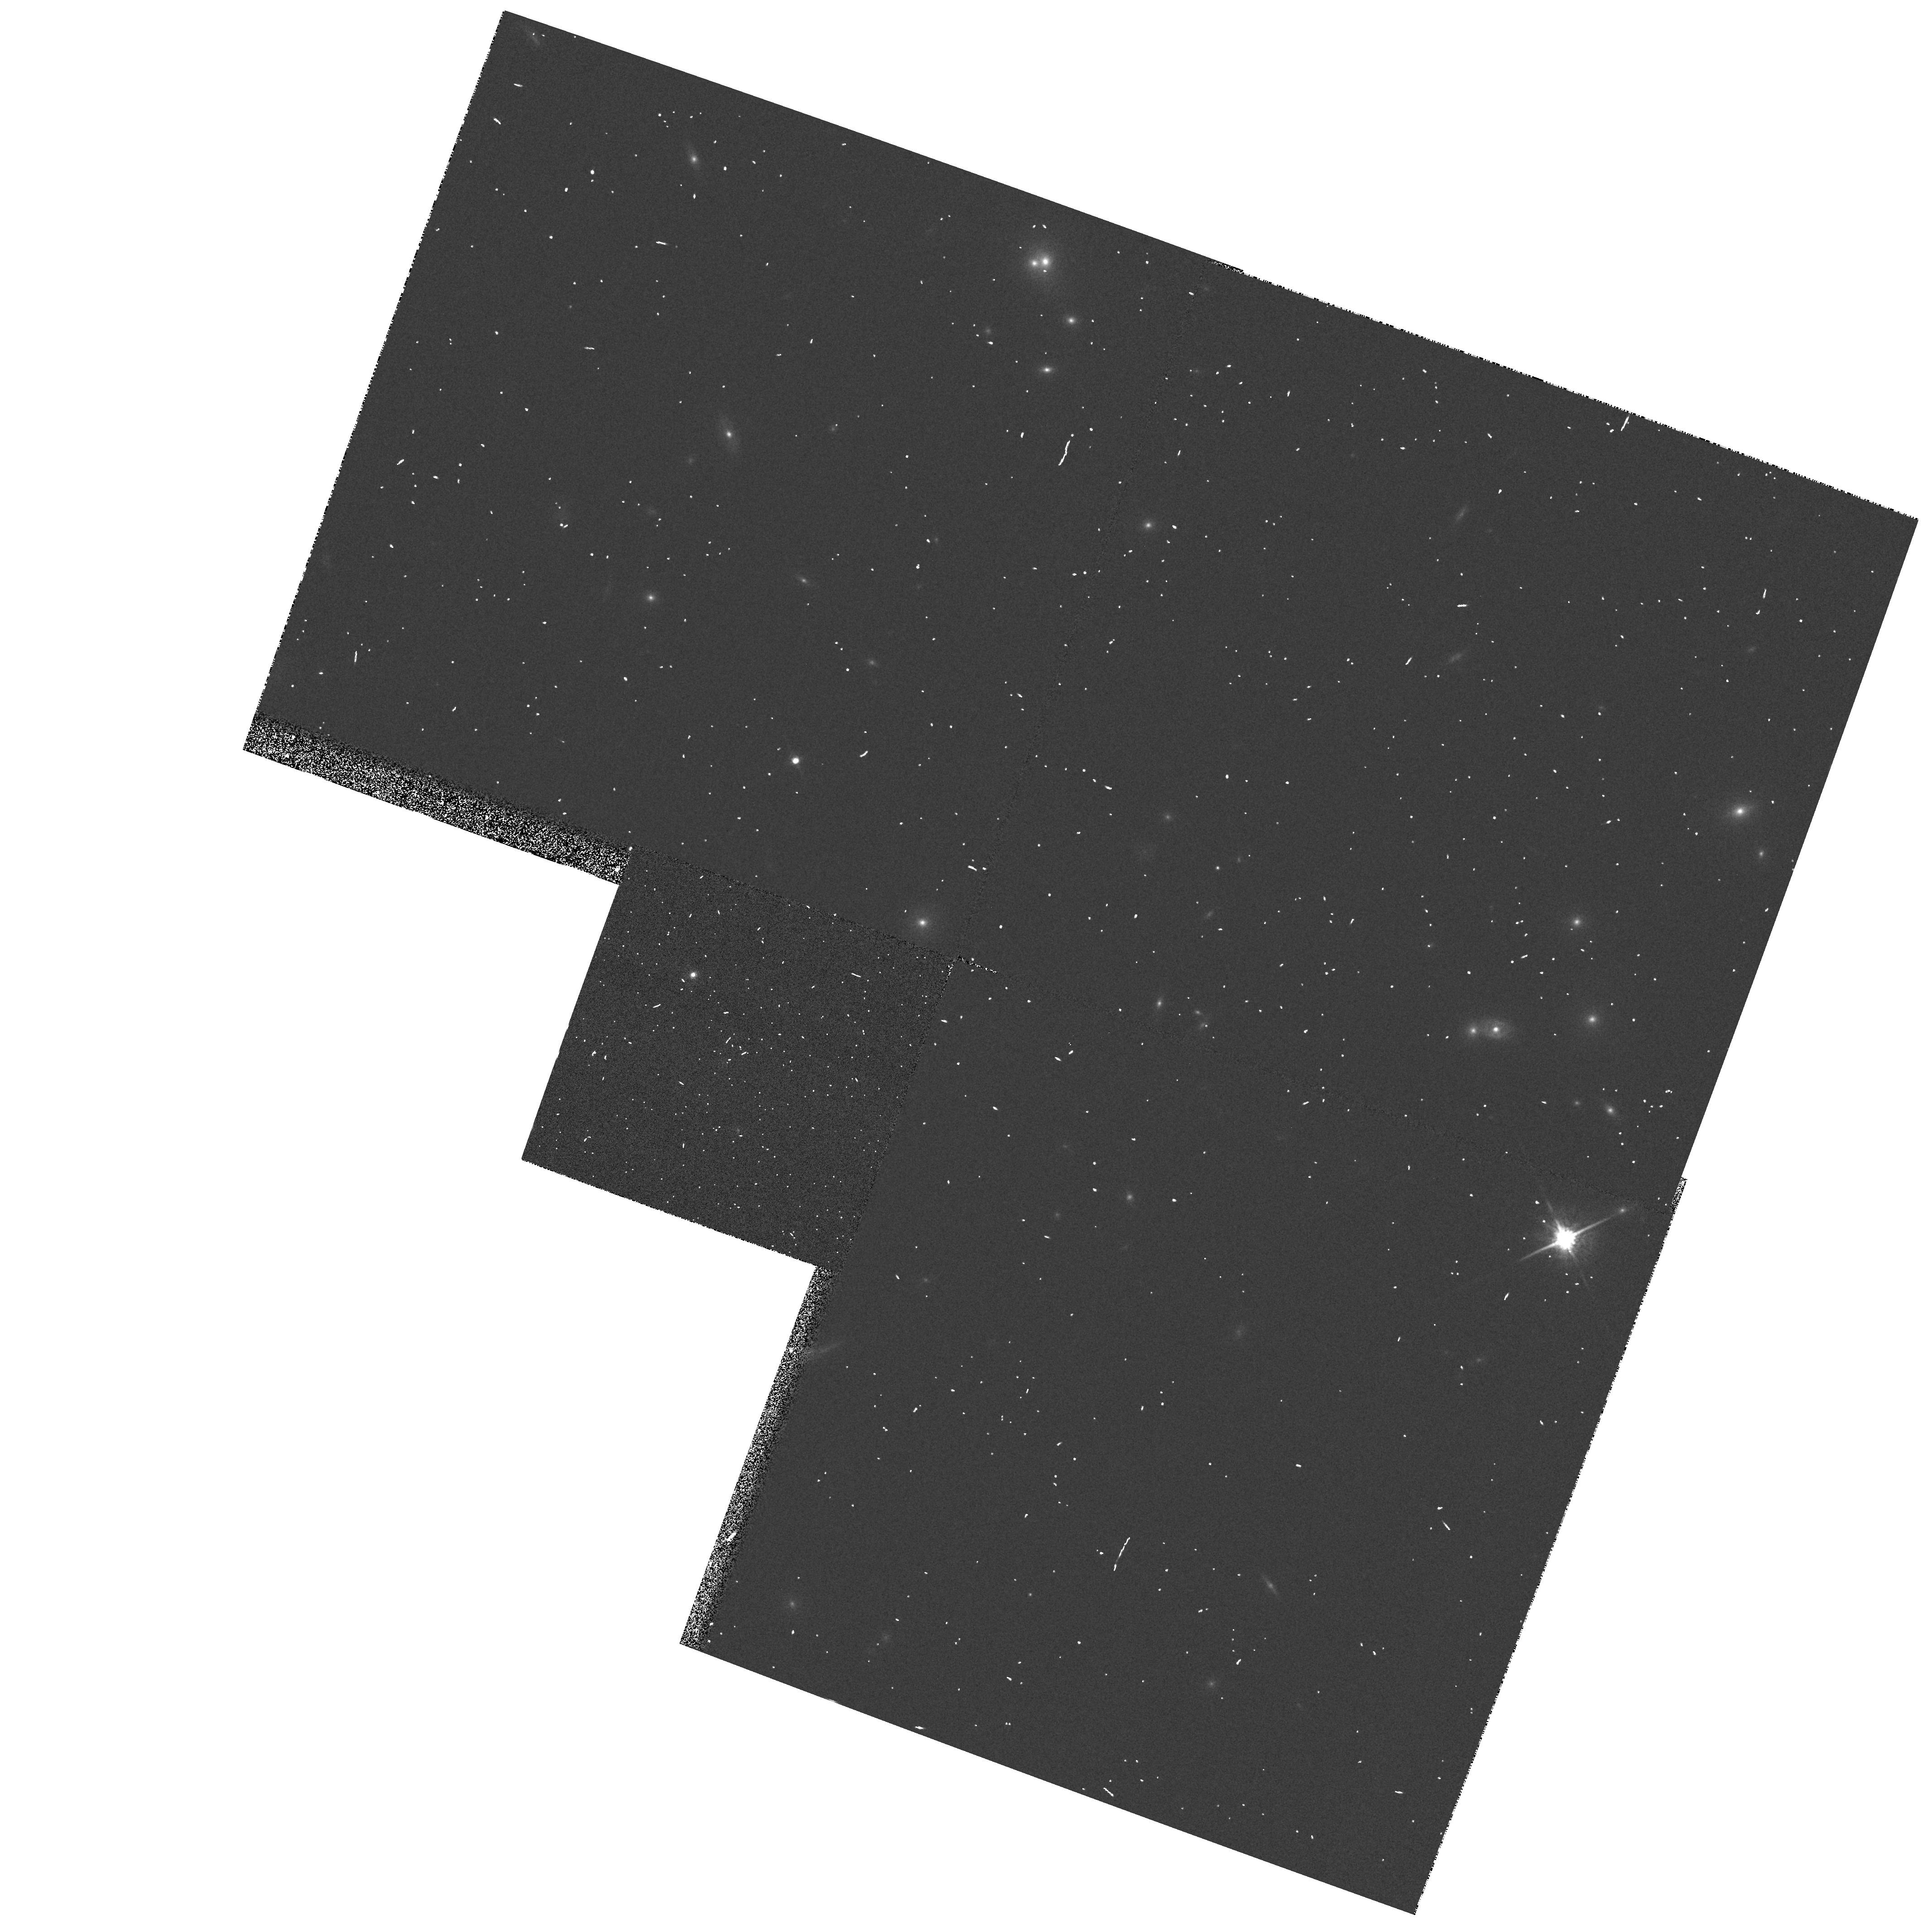
Target: A895
Instrument: WFPC2/PC
Filter: F791W
Exposure: 2 min
Observation ID: hst_5703_01_wfpc2_pc_f791w_u2ns01

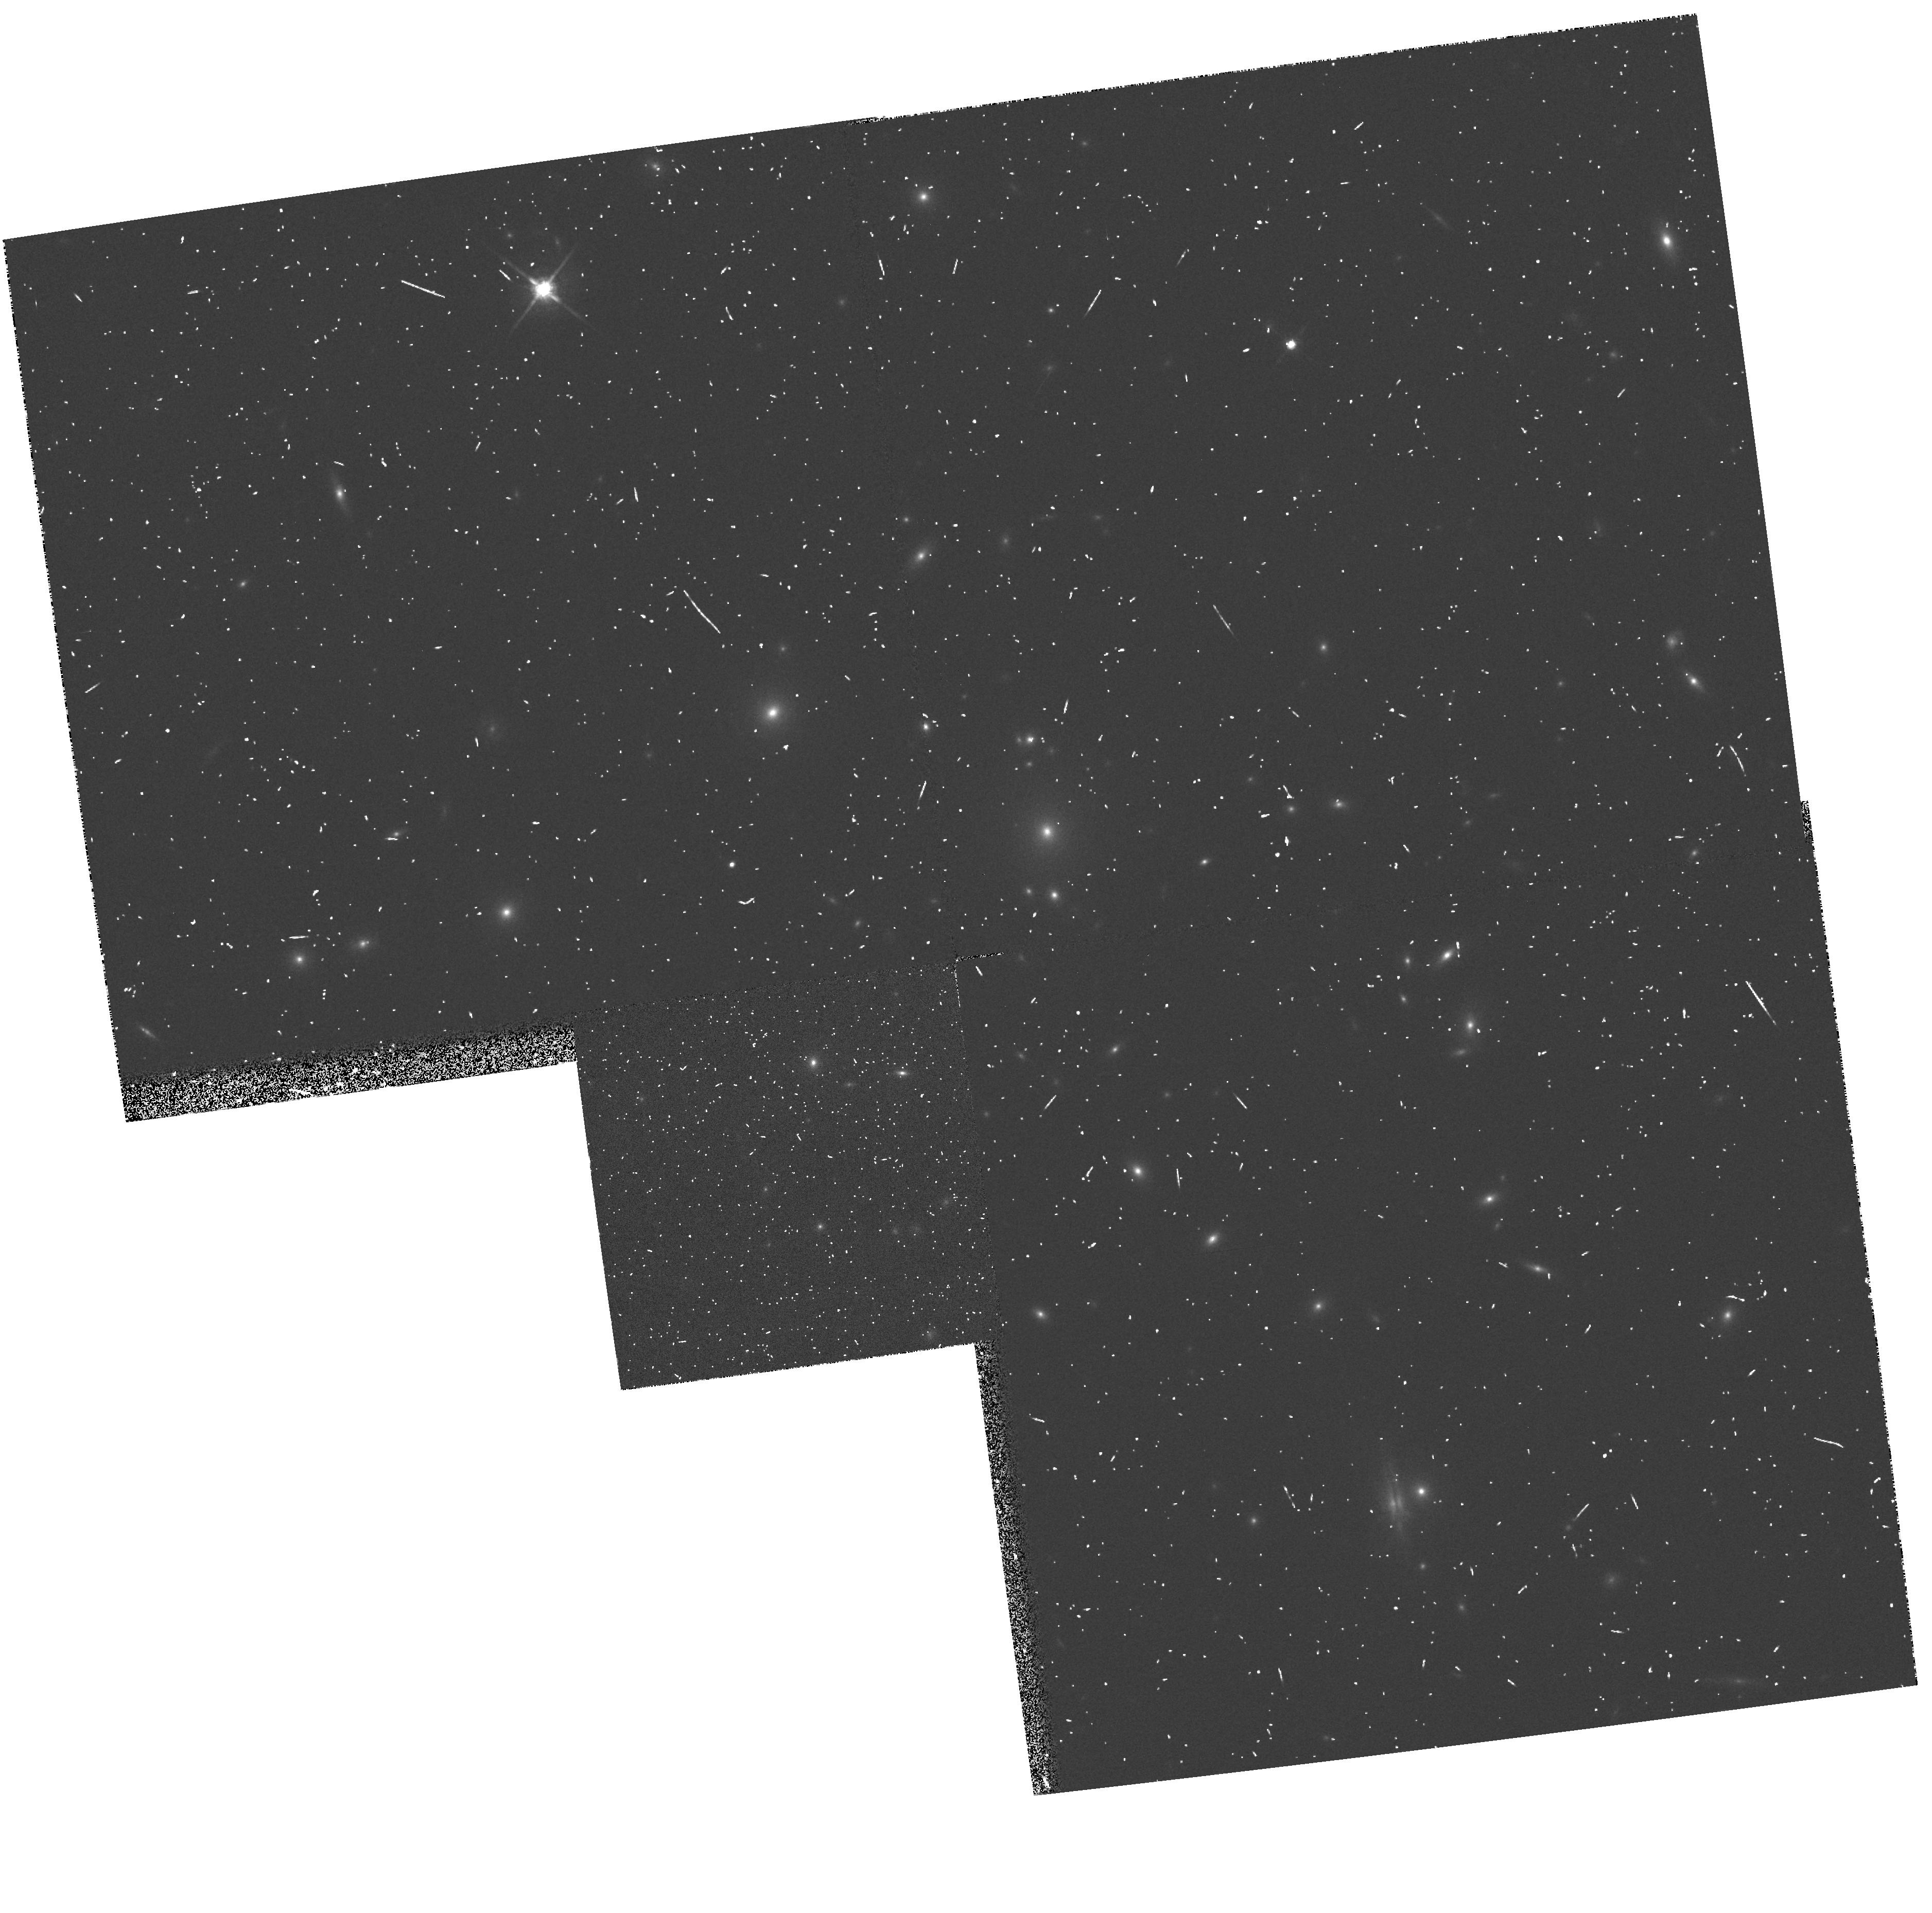
Target: A1758G7
Instrument: WFPC2/PC
Filter: F814W
Exposure: 5 min
Observation ID: hst_5703_02_wfpc2_pc_f814w_u2ns02

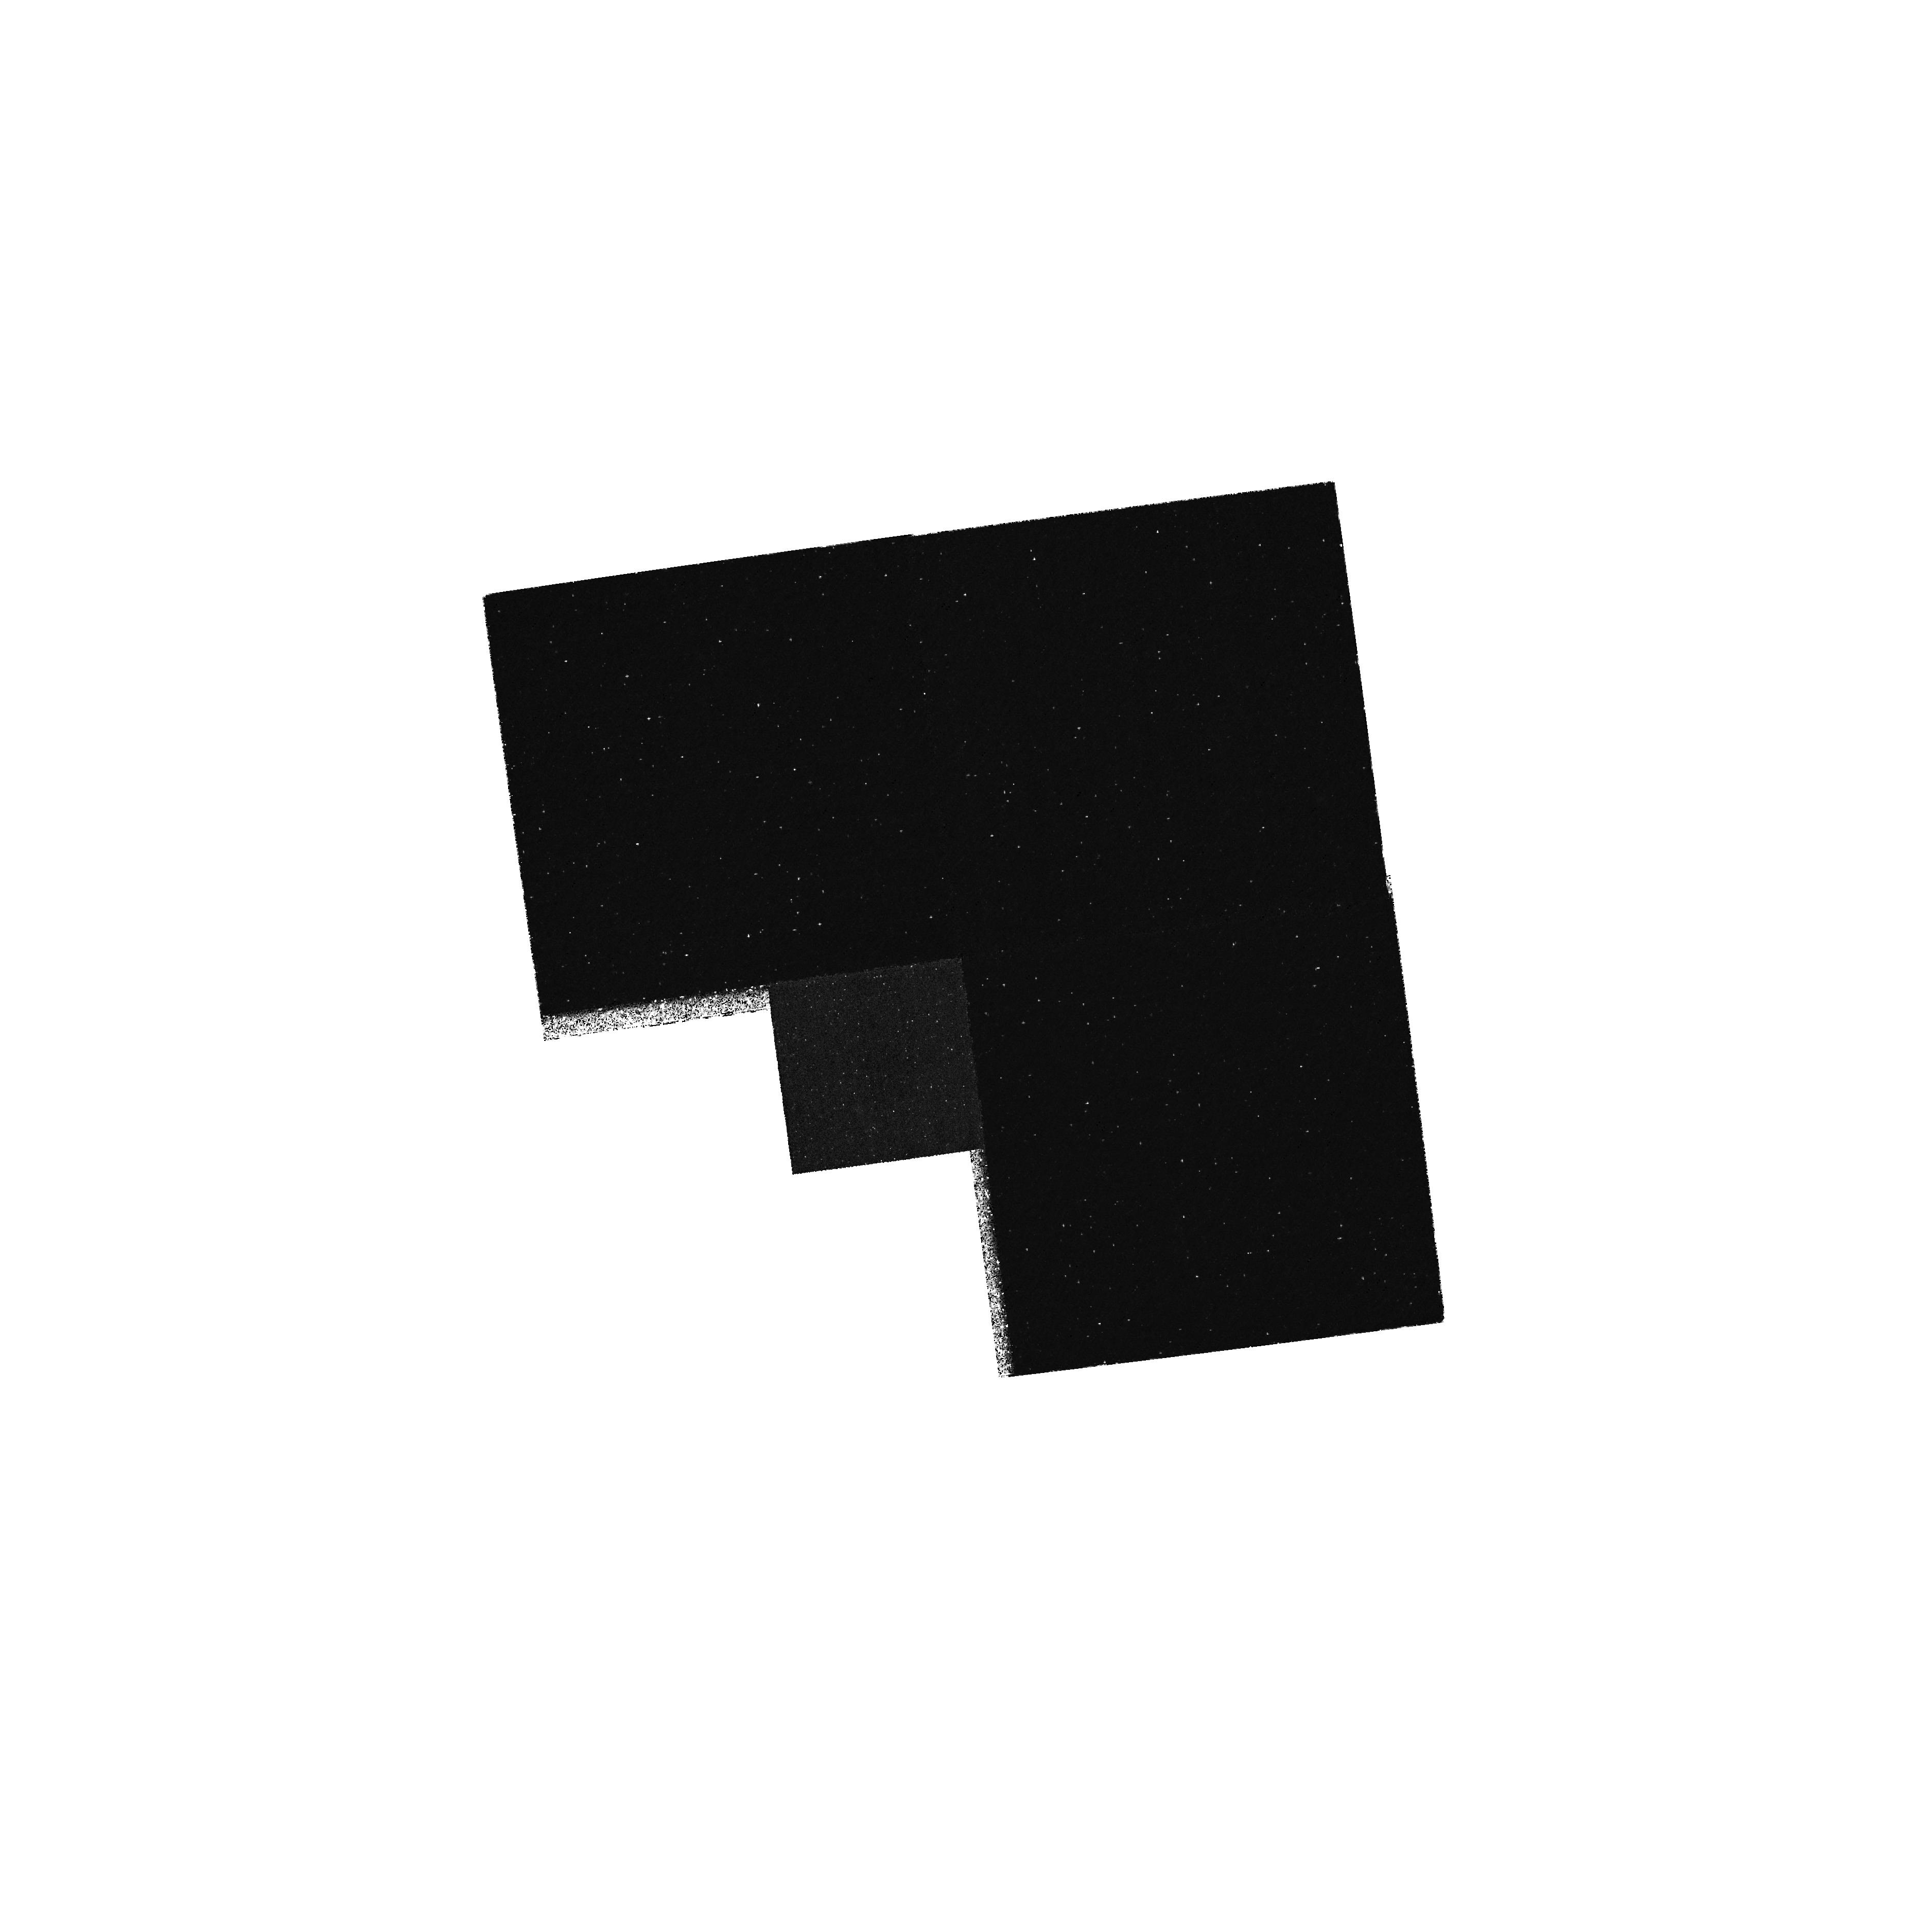
Target: A1758G7
Instrument: WFPC2/PC
Filter: F218W
Exposure: 2.7 h
Observation ID: hst_5703_02_wfpc2_pc_f218w_u2ns02

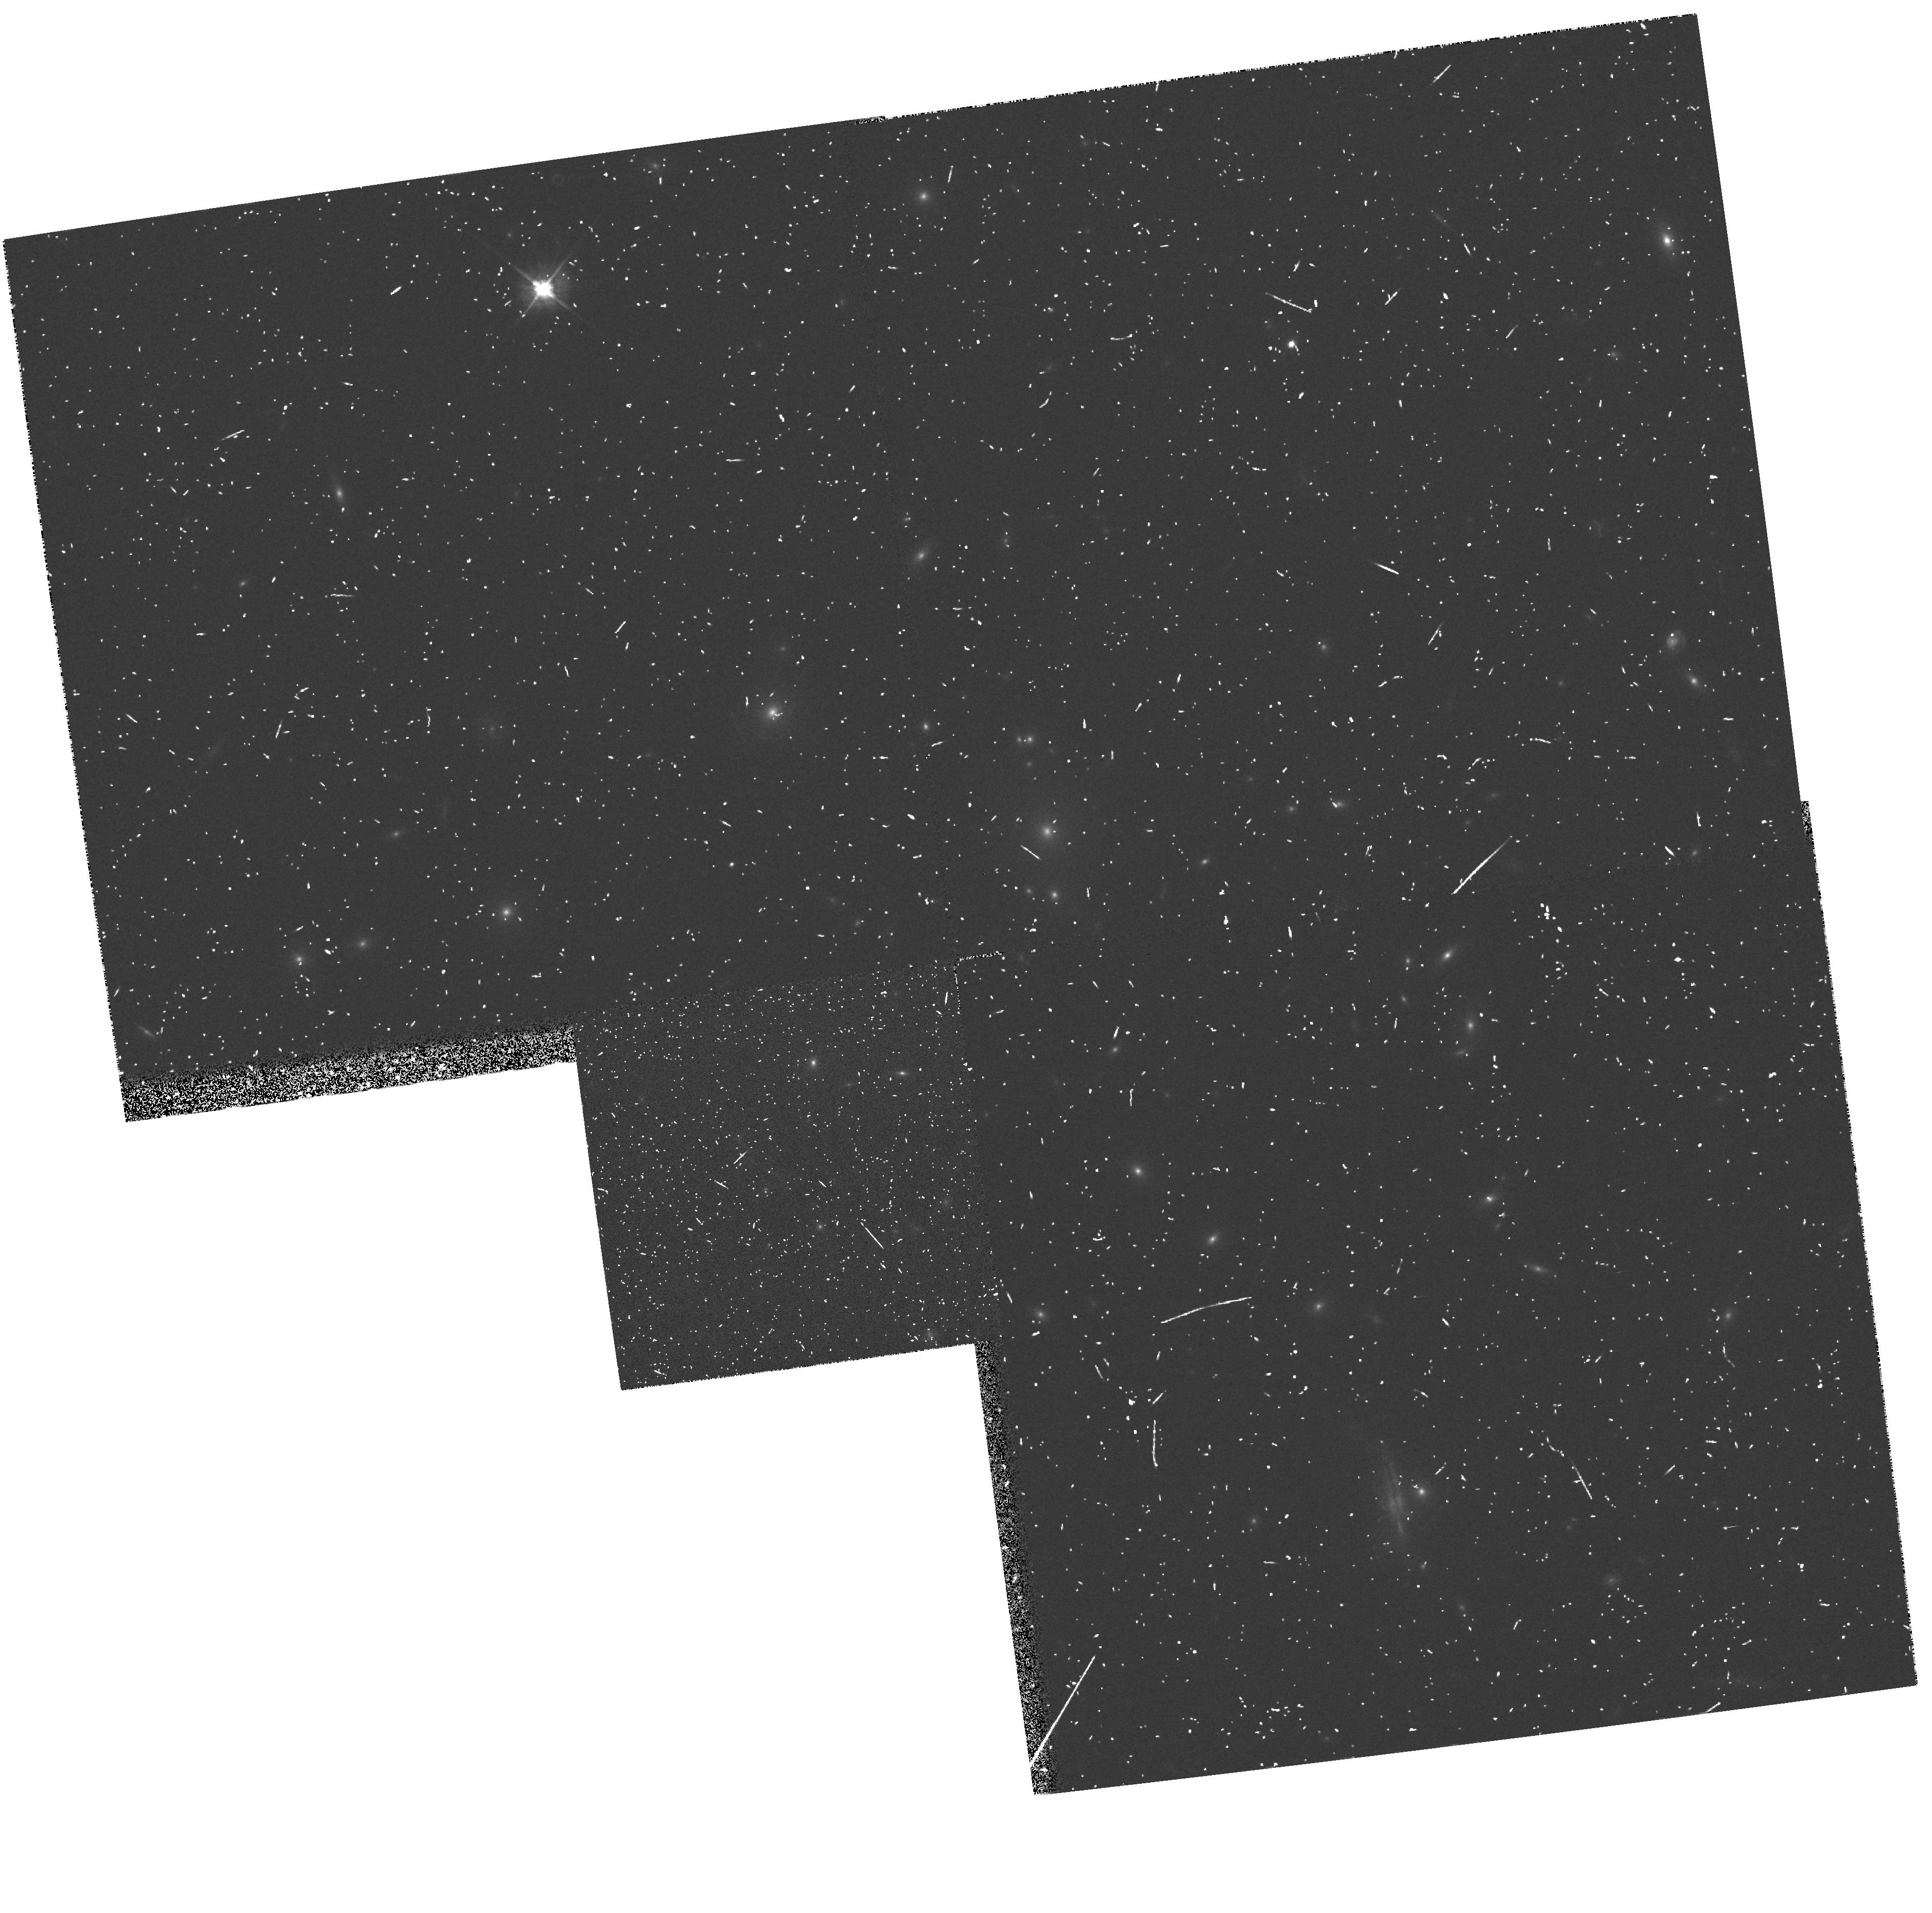
Target: A1758G7
Instrument: WFPC2/PC
Filter: F555W
Exposure: 7 min
Observation ID: hst_5703_02_wfpc2_pc_f555w_u2ns02

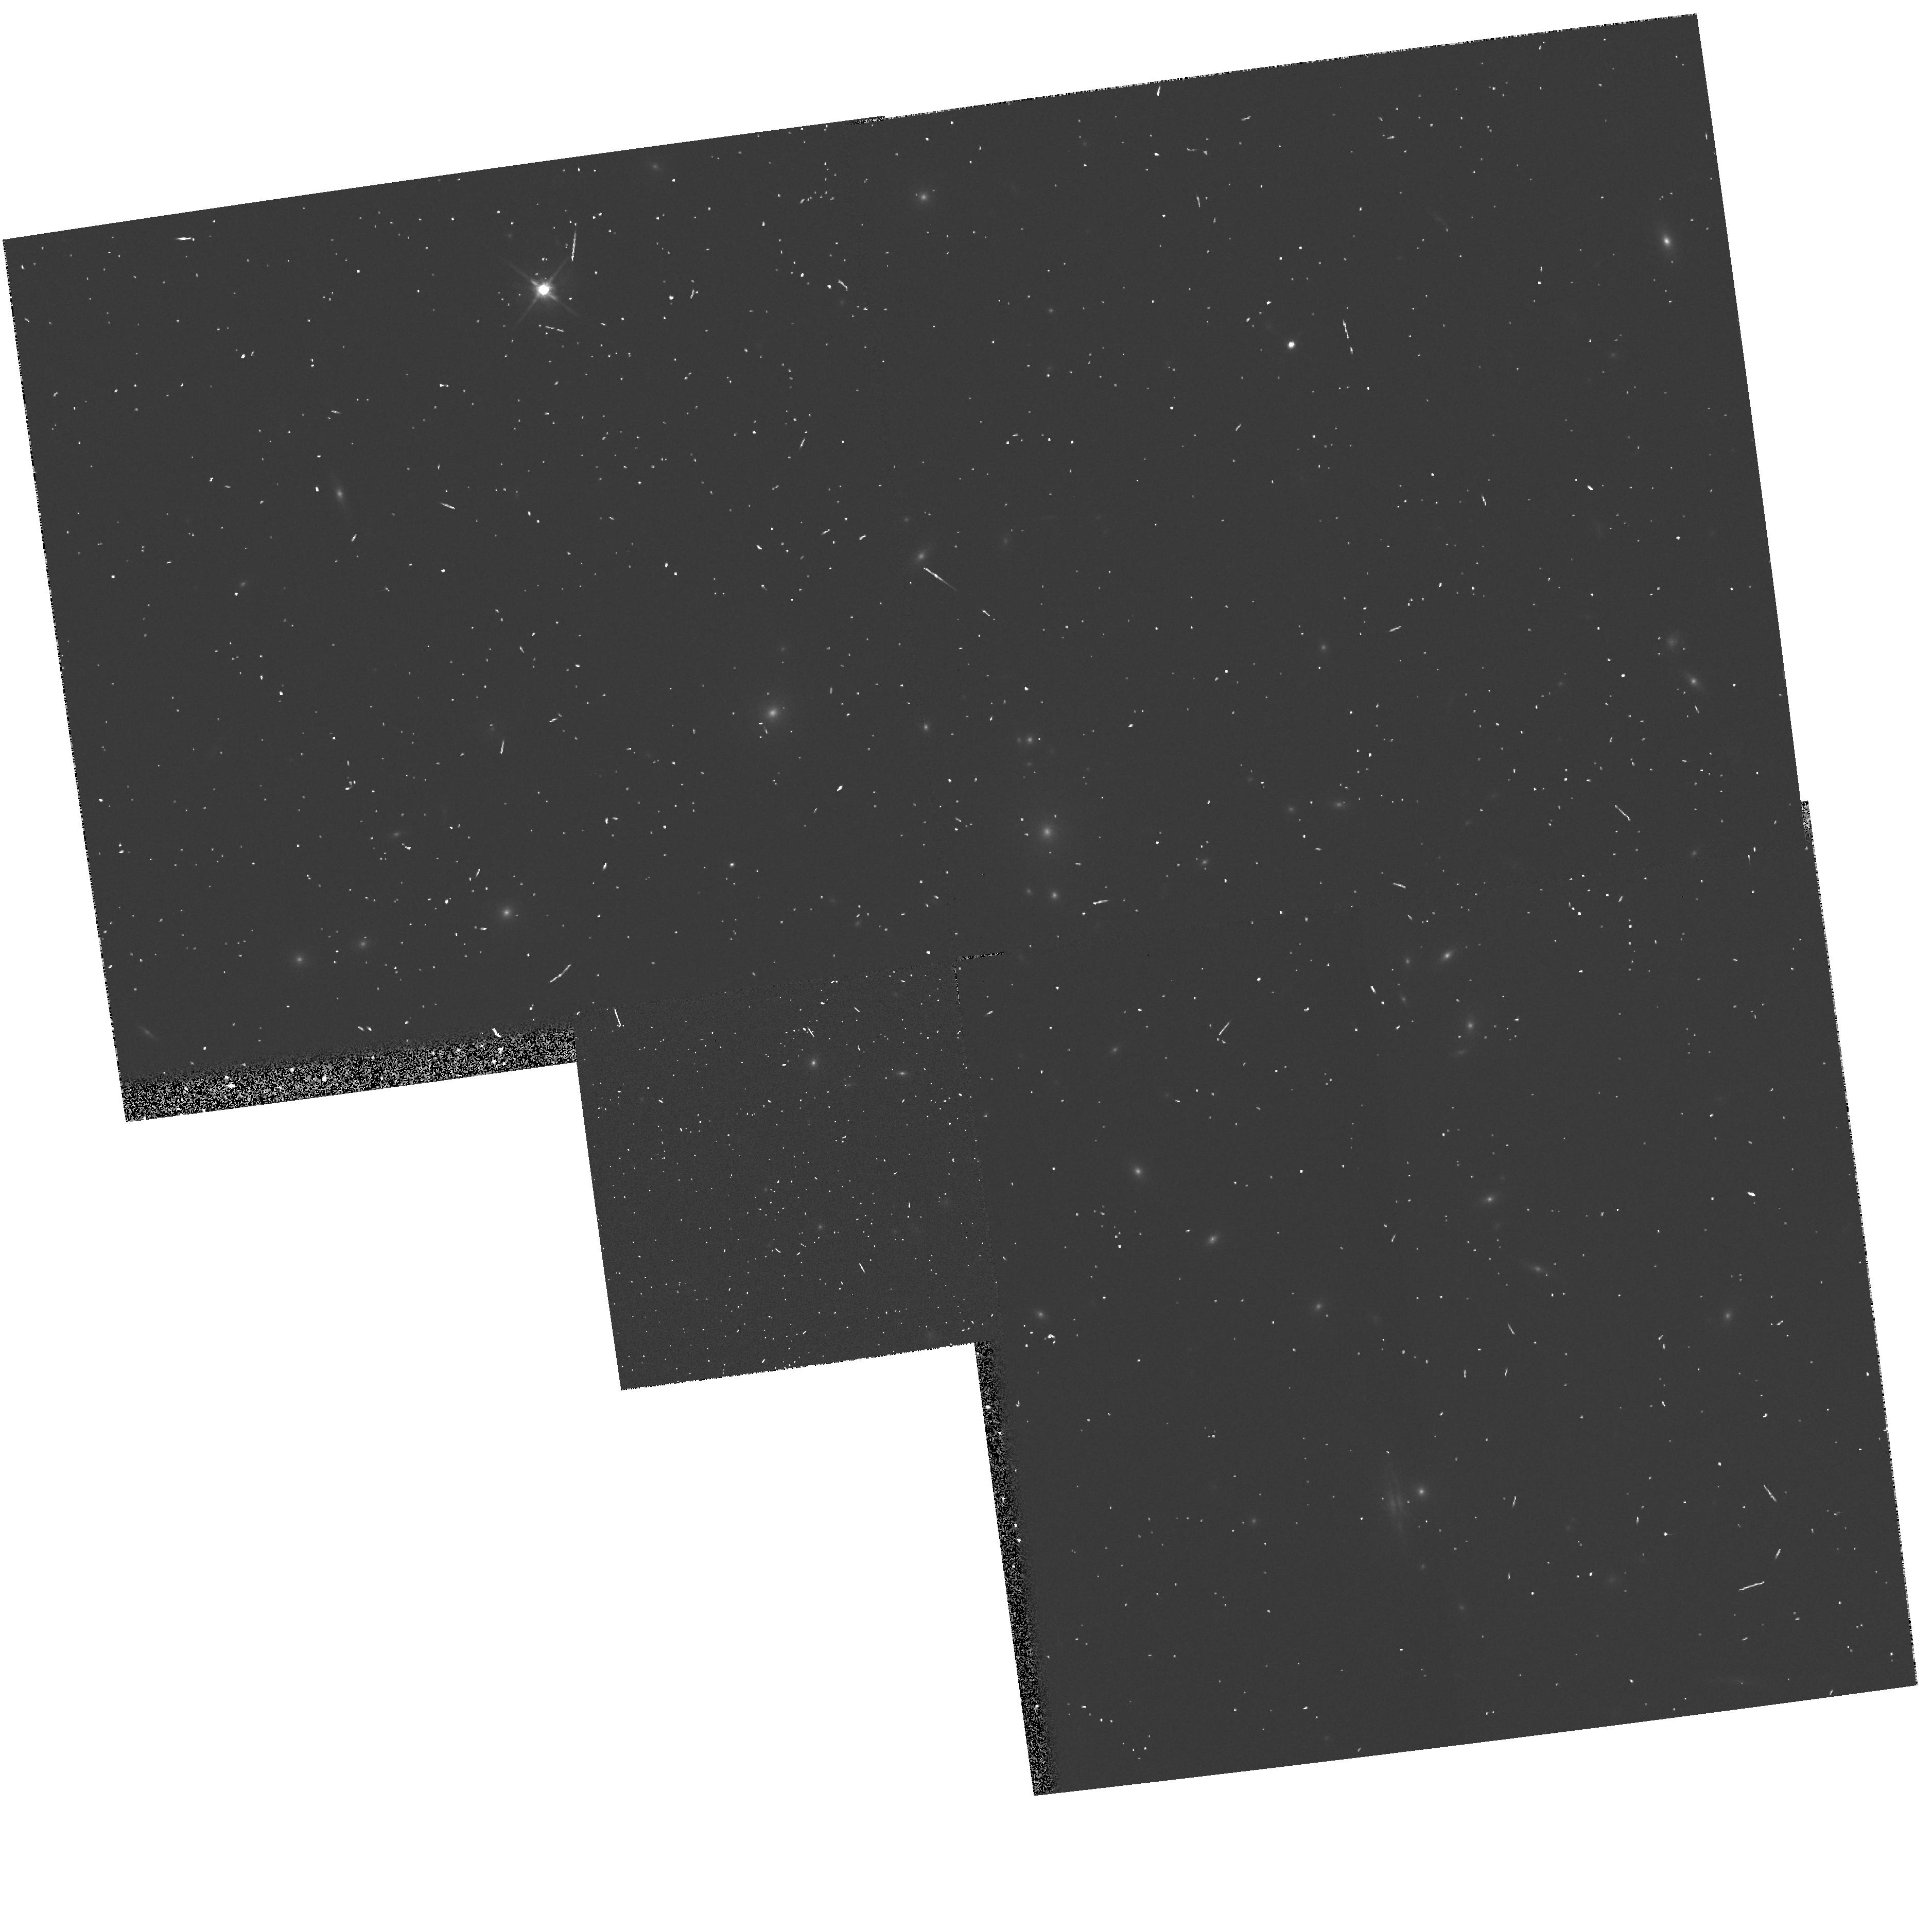
Target: A1758G7
Instrument: WFPC2/PC
Filter: F702W
Exposure: 2 min
Observation ID: hst_5703_02_wfpc2_pc_f702w_u2ns02

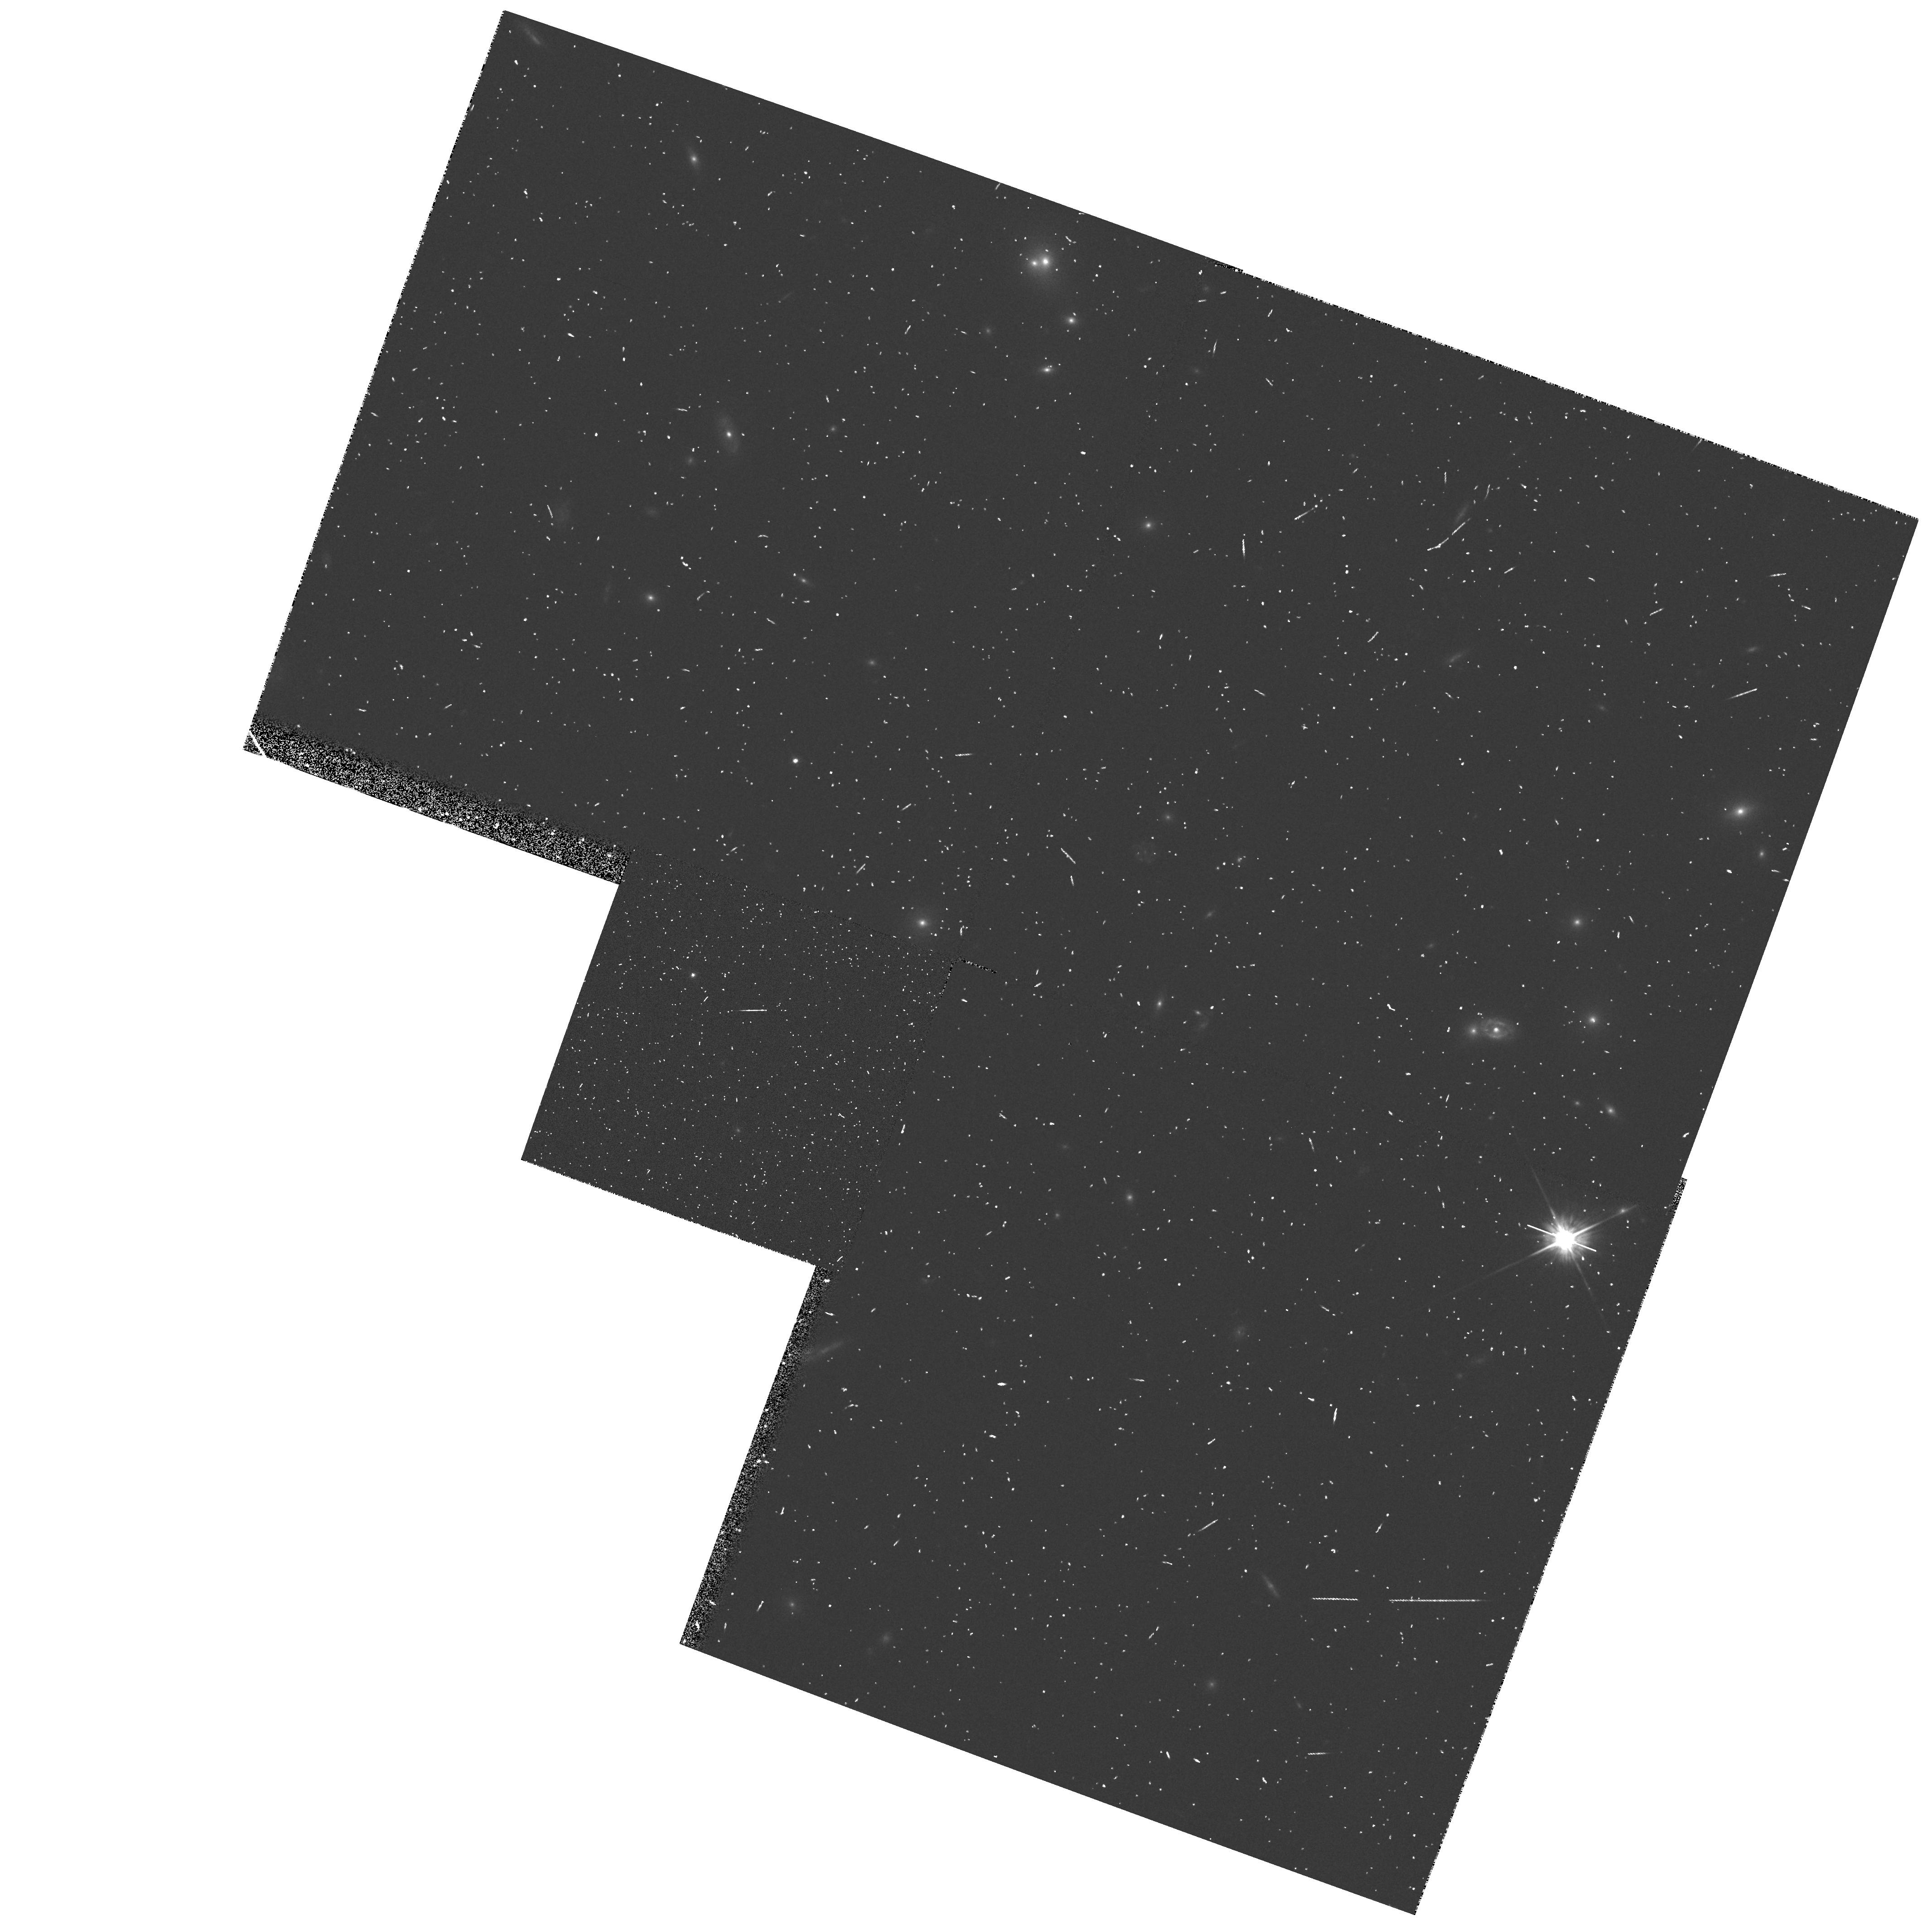
Target: A895
Instrument: WFPC2/PC
Filter: F555W
Exposure: 8 min
Observation ID: hst_5703_01_wfpc2_pc_f555w_u2ns01

ULTRAVIOLET EVOLUTION OF ELLIPTICAL GALAXIES AT MODERATE REDSHIFT - CYCLE 4 CARRY-OVER (PI: Renzini, Alvio)

WFPC2 ultraviolet imaging of a sample of early-type galaxies with redshift in the range from 0.28 to 0.37 is proposed to determine the evolution with lookback time of the ``UV rising branch''commonly exhibited by nearby elliptical galaxies. This feature can be attributed to various types of old, hot stars in advanced evolutionary stages. The most promising of these hot star candidates appear to be hot, super metal rich horizontal branch stars, in combination with ``Post-early-AGB'' stars; other candidates include various types of binary stars, in particular accreting white dwarfs. Among the various complications of the problem, one attractive characteristics however exist: the strength and slope of UV rising branch is predicted to evolve very rapidly with redshift, and in a few Gyr lookback time the rest frame (1550A-V) color should have reddened by over one magnitude. The proposed observations provide an elegant way of indeed checking the nature of the hot stars present in ellipticals, while at the same time opening the way to a first attempt at directly measuring the lookback time to galaxies at low to moderate redshifts.